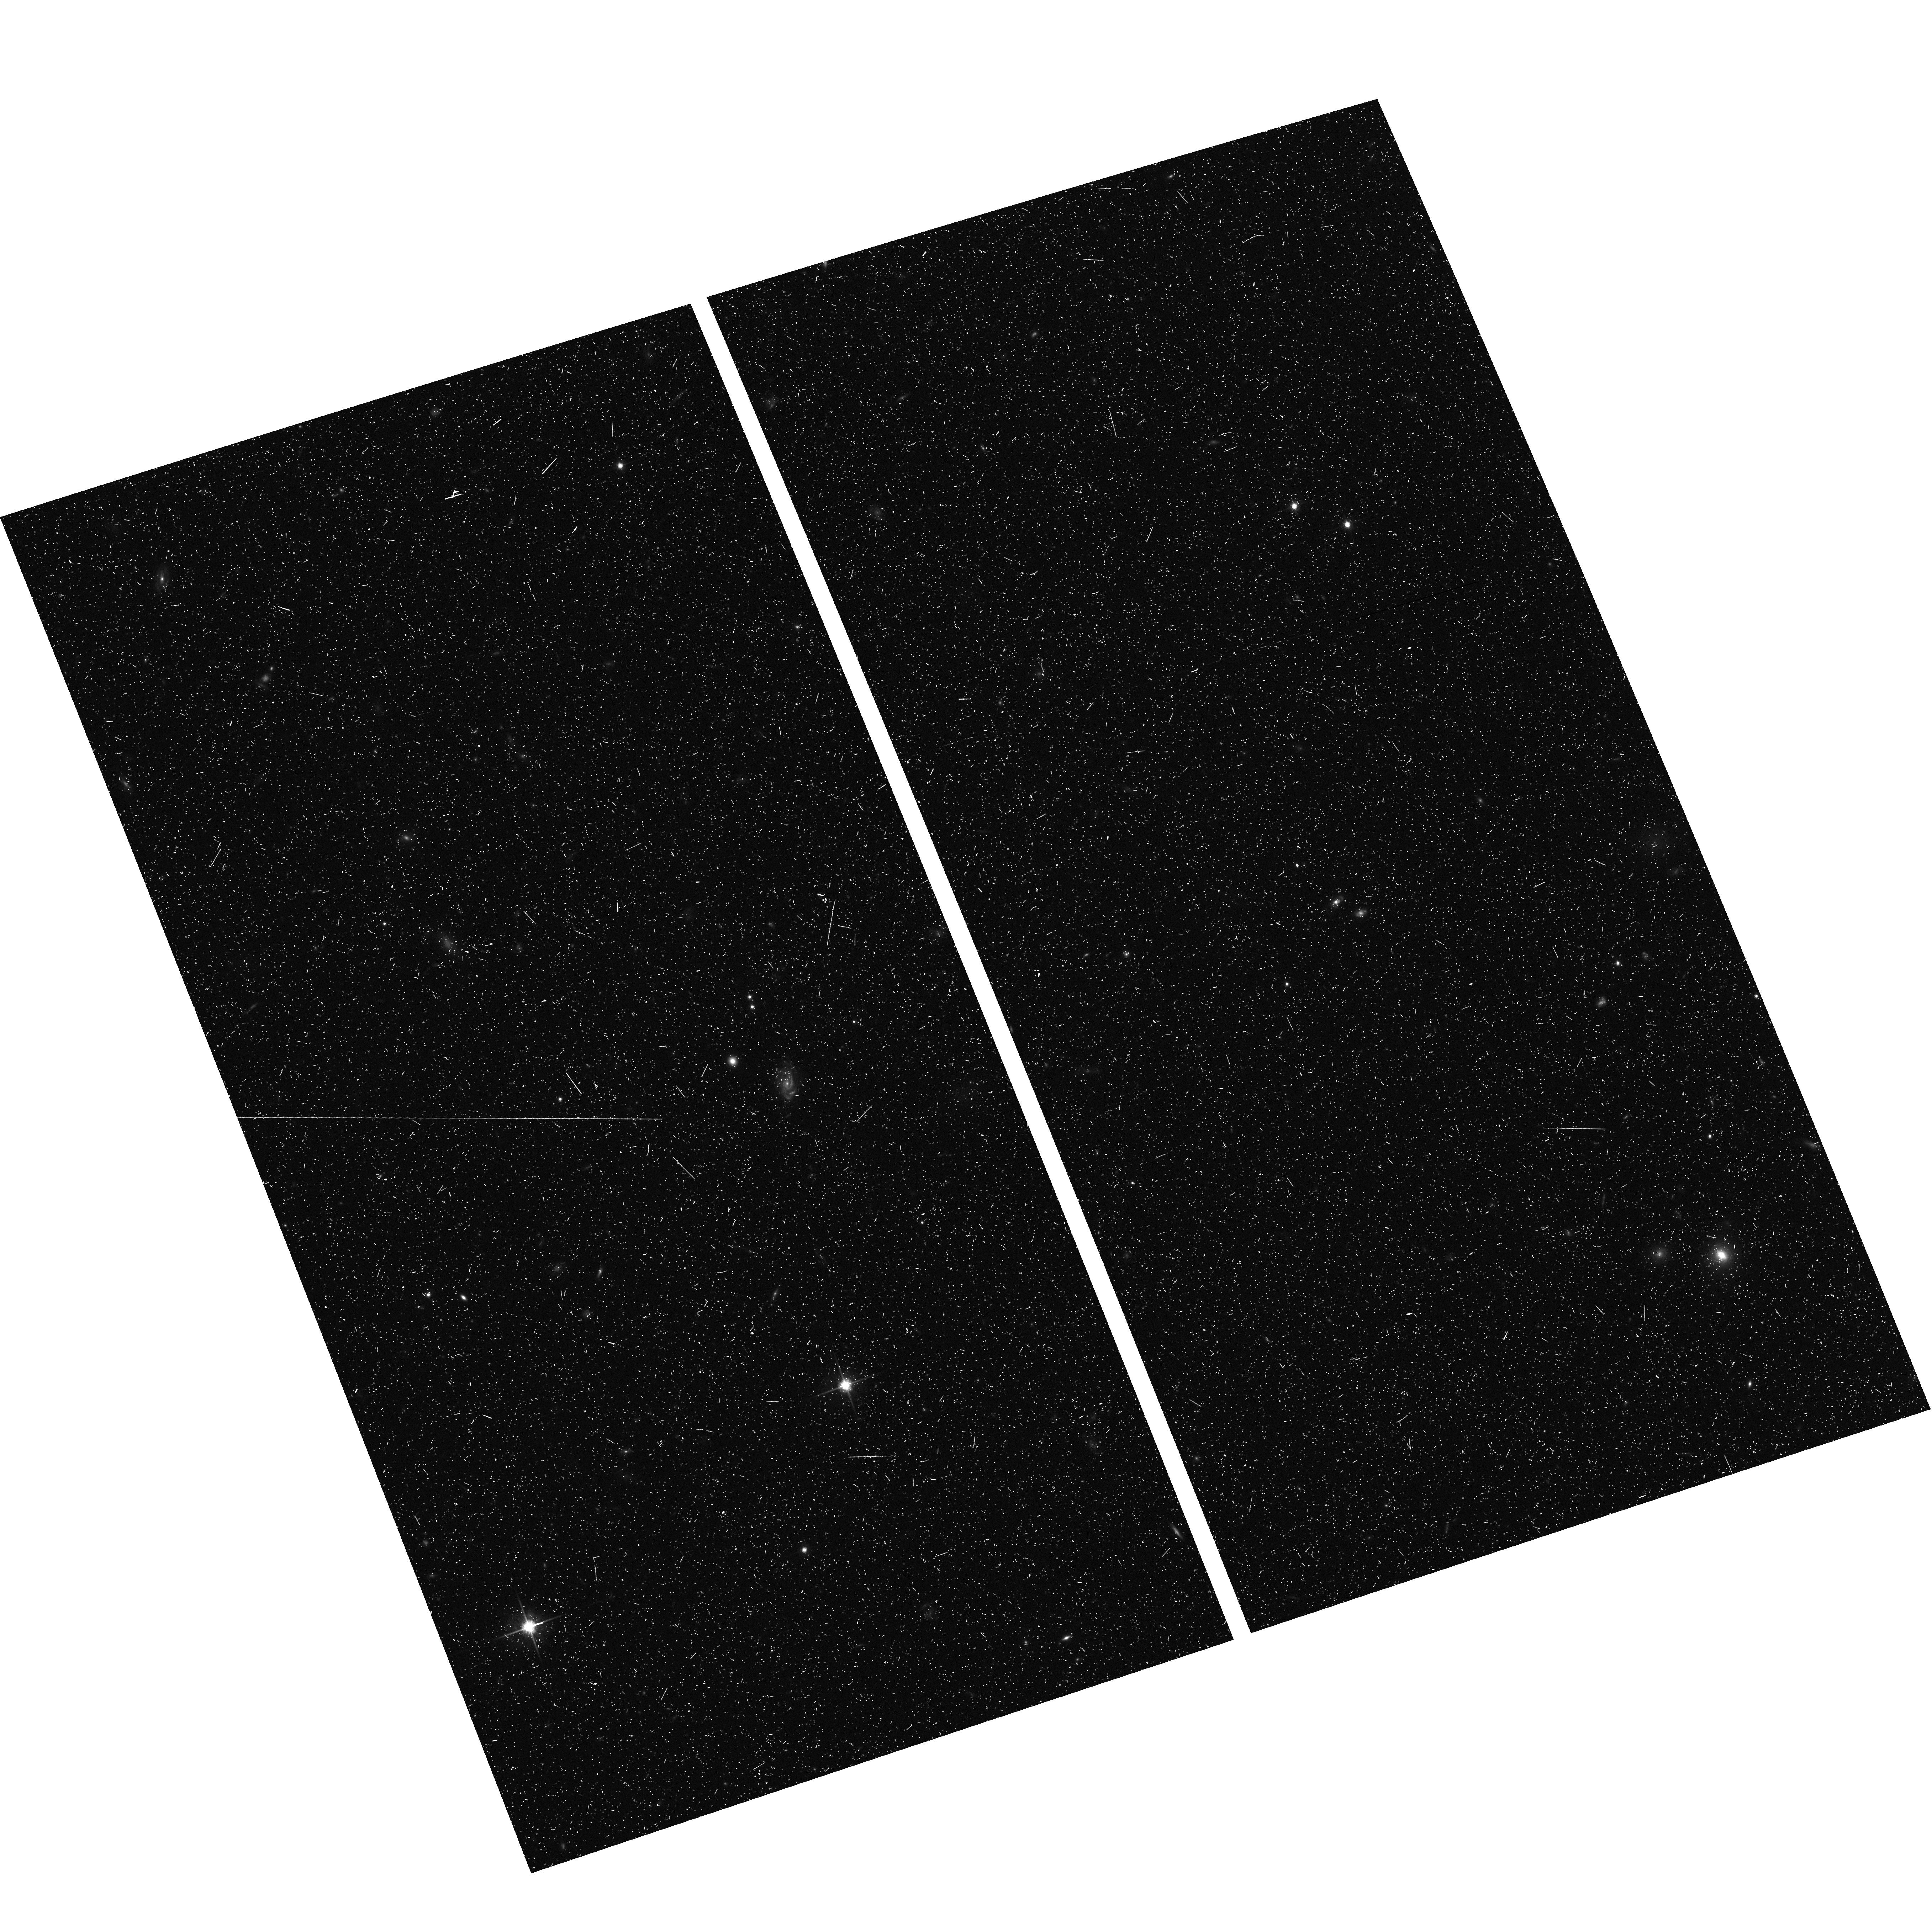
Target: field at RA 195.406°, Dec 27.796°. Instrument: ACS/WFC. Filter: F814W. Exposure: 18 min. Observation ID: hst_12476_13_acs_wfc_f814w_jbrv13

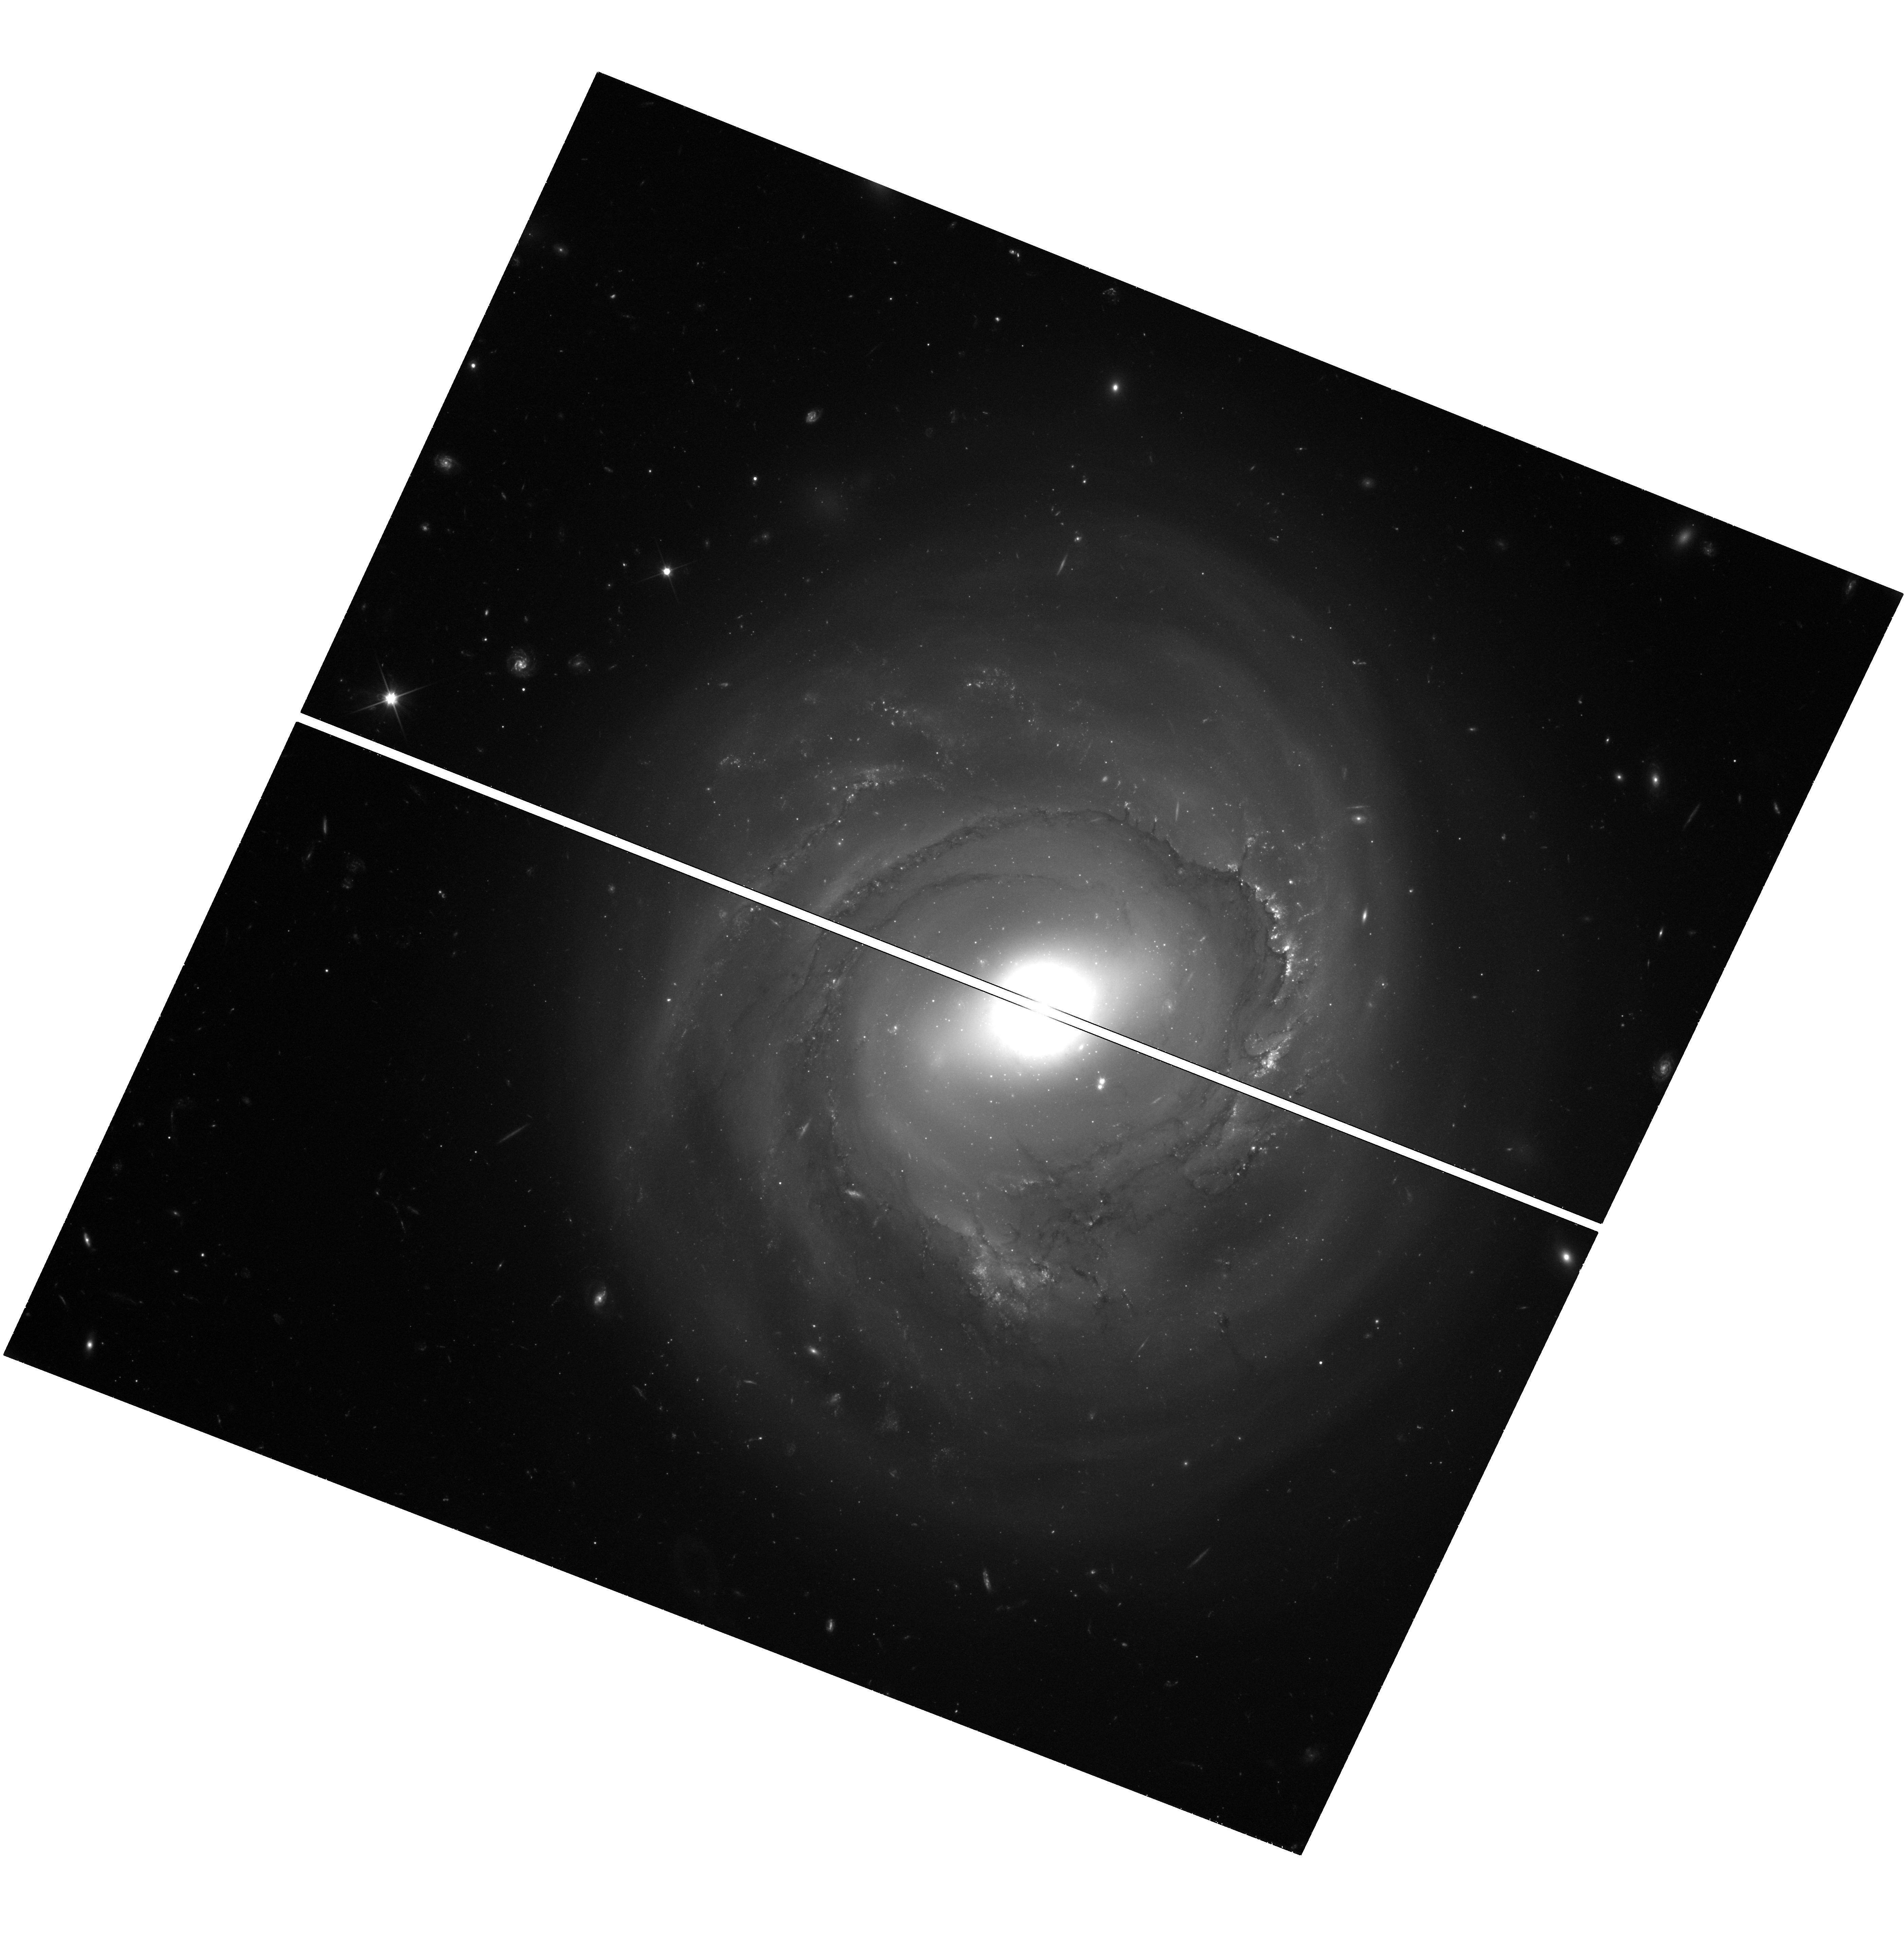
Target: NGC-4921-ORIENT-290. Instrument: WFC3/UVIS. Filter: F350LP. Exposure: 1.4 h. Observation ID: hst_12476_13_wfc3_uvis_f350lp_ibrv13

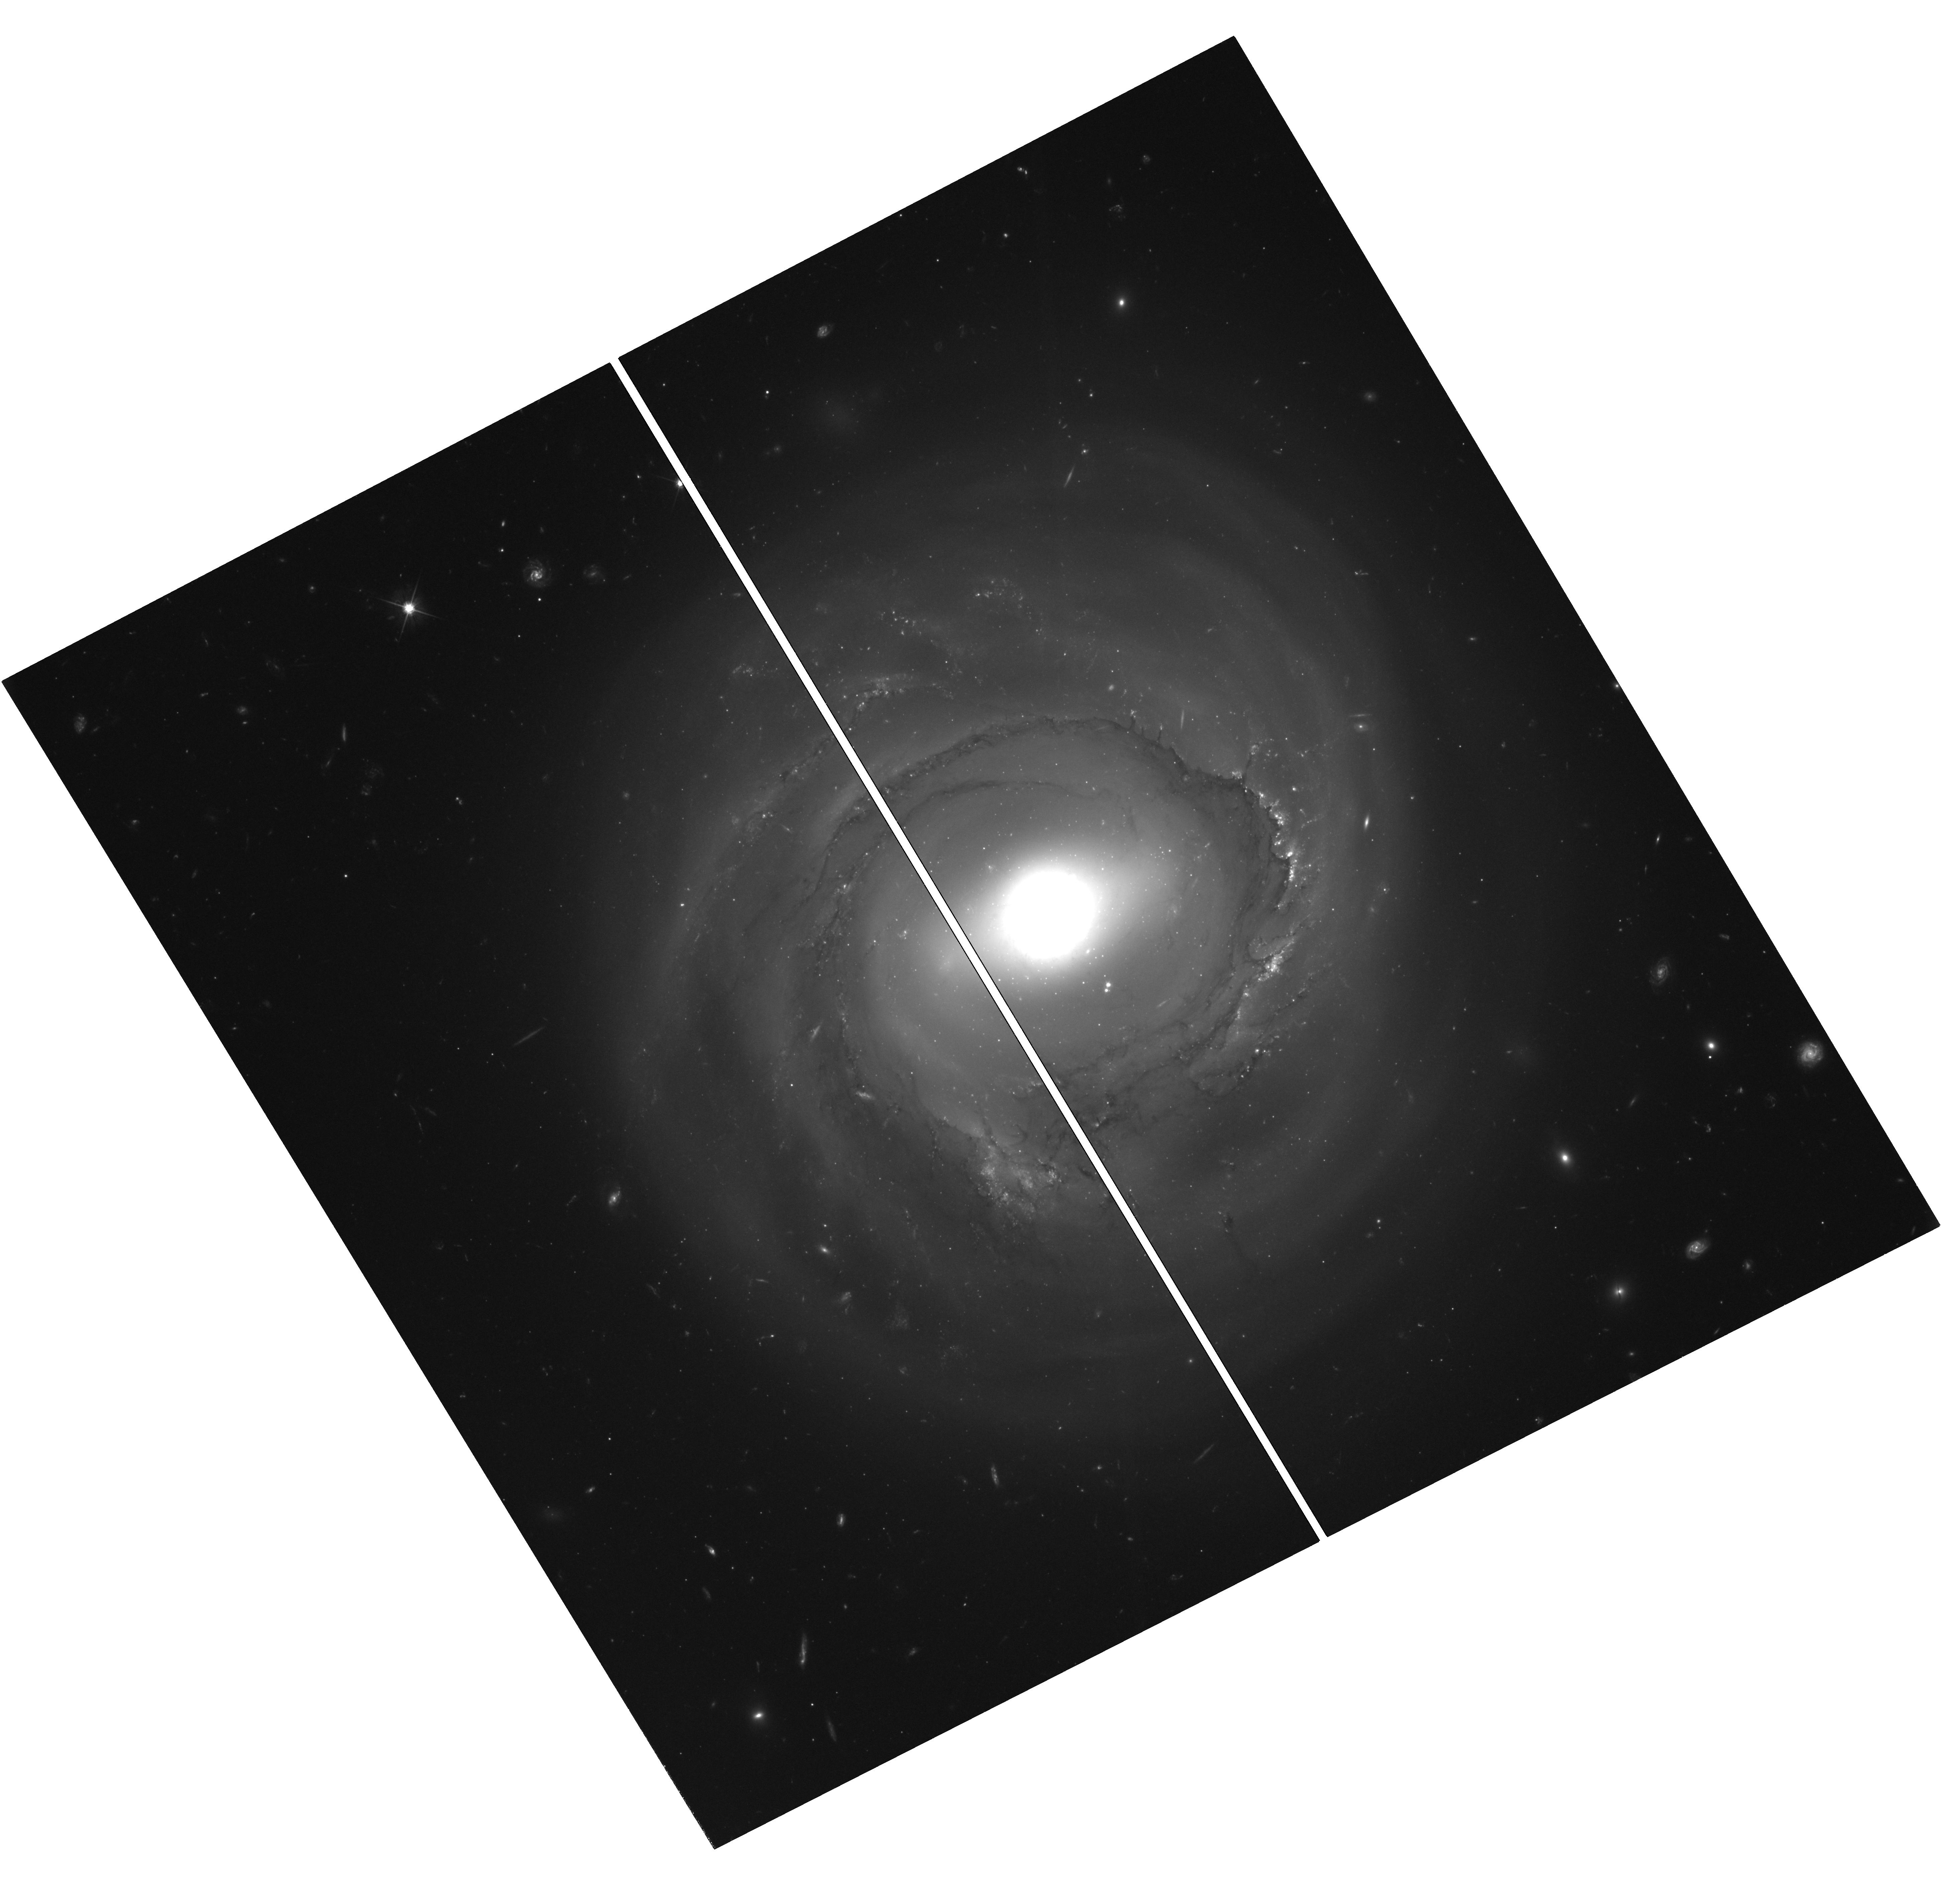
Target: NGC-4921-ORIENT-252.5. Instrument: WFC3/UVIS. Filter: F606W. Exposure: 3.6 h. Observation ID: hst_12476_v2_wfc3_uvis_f606w_ibrvv2

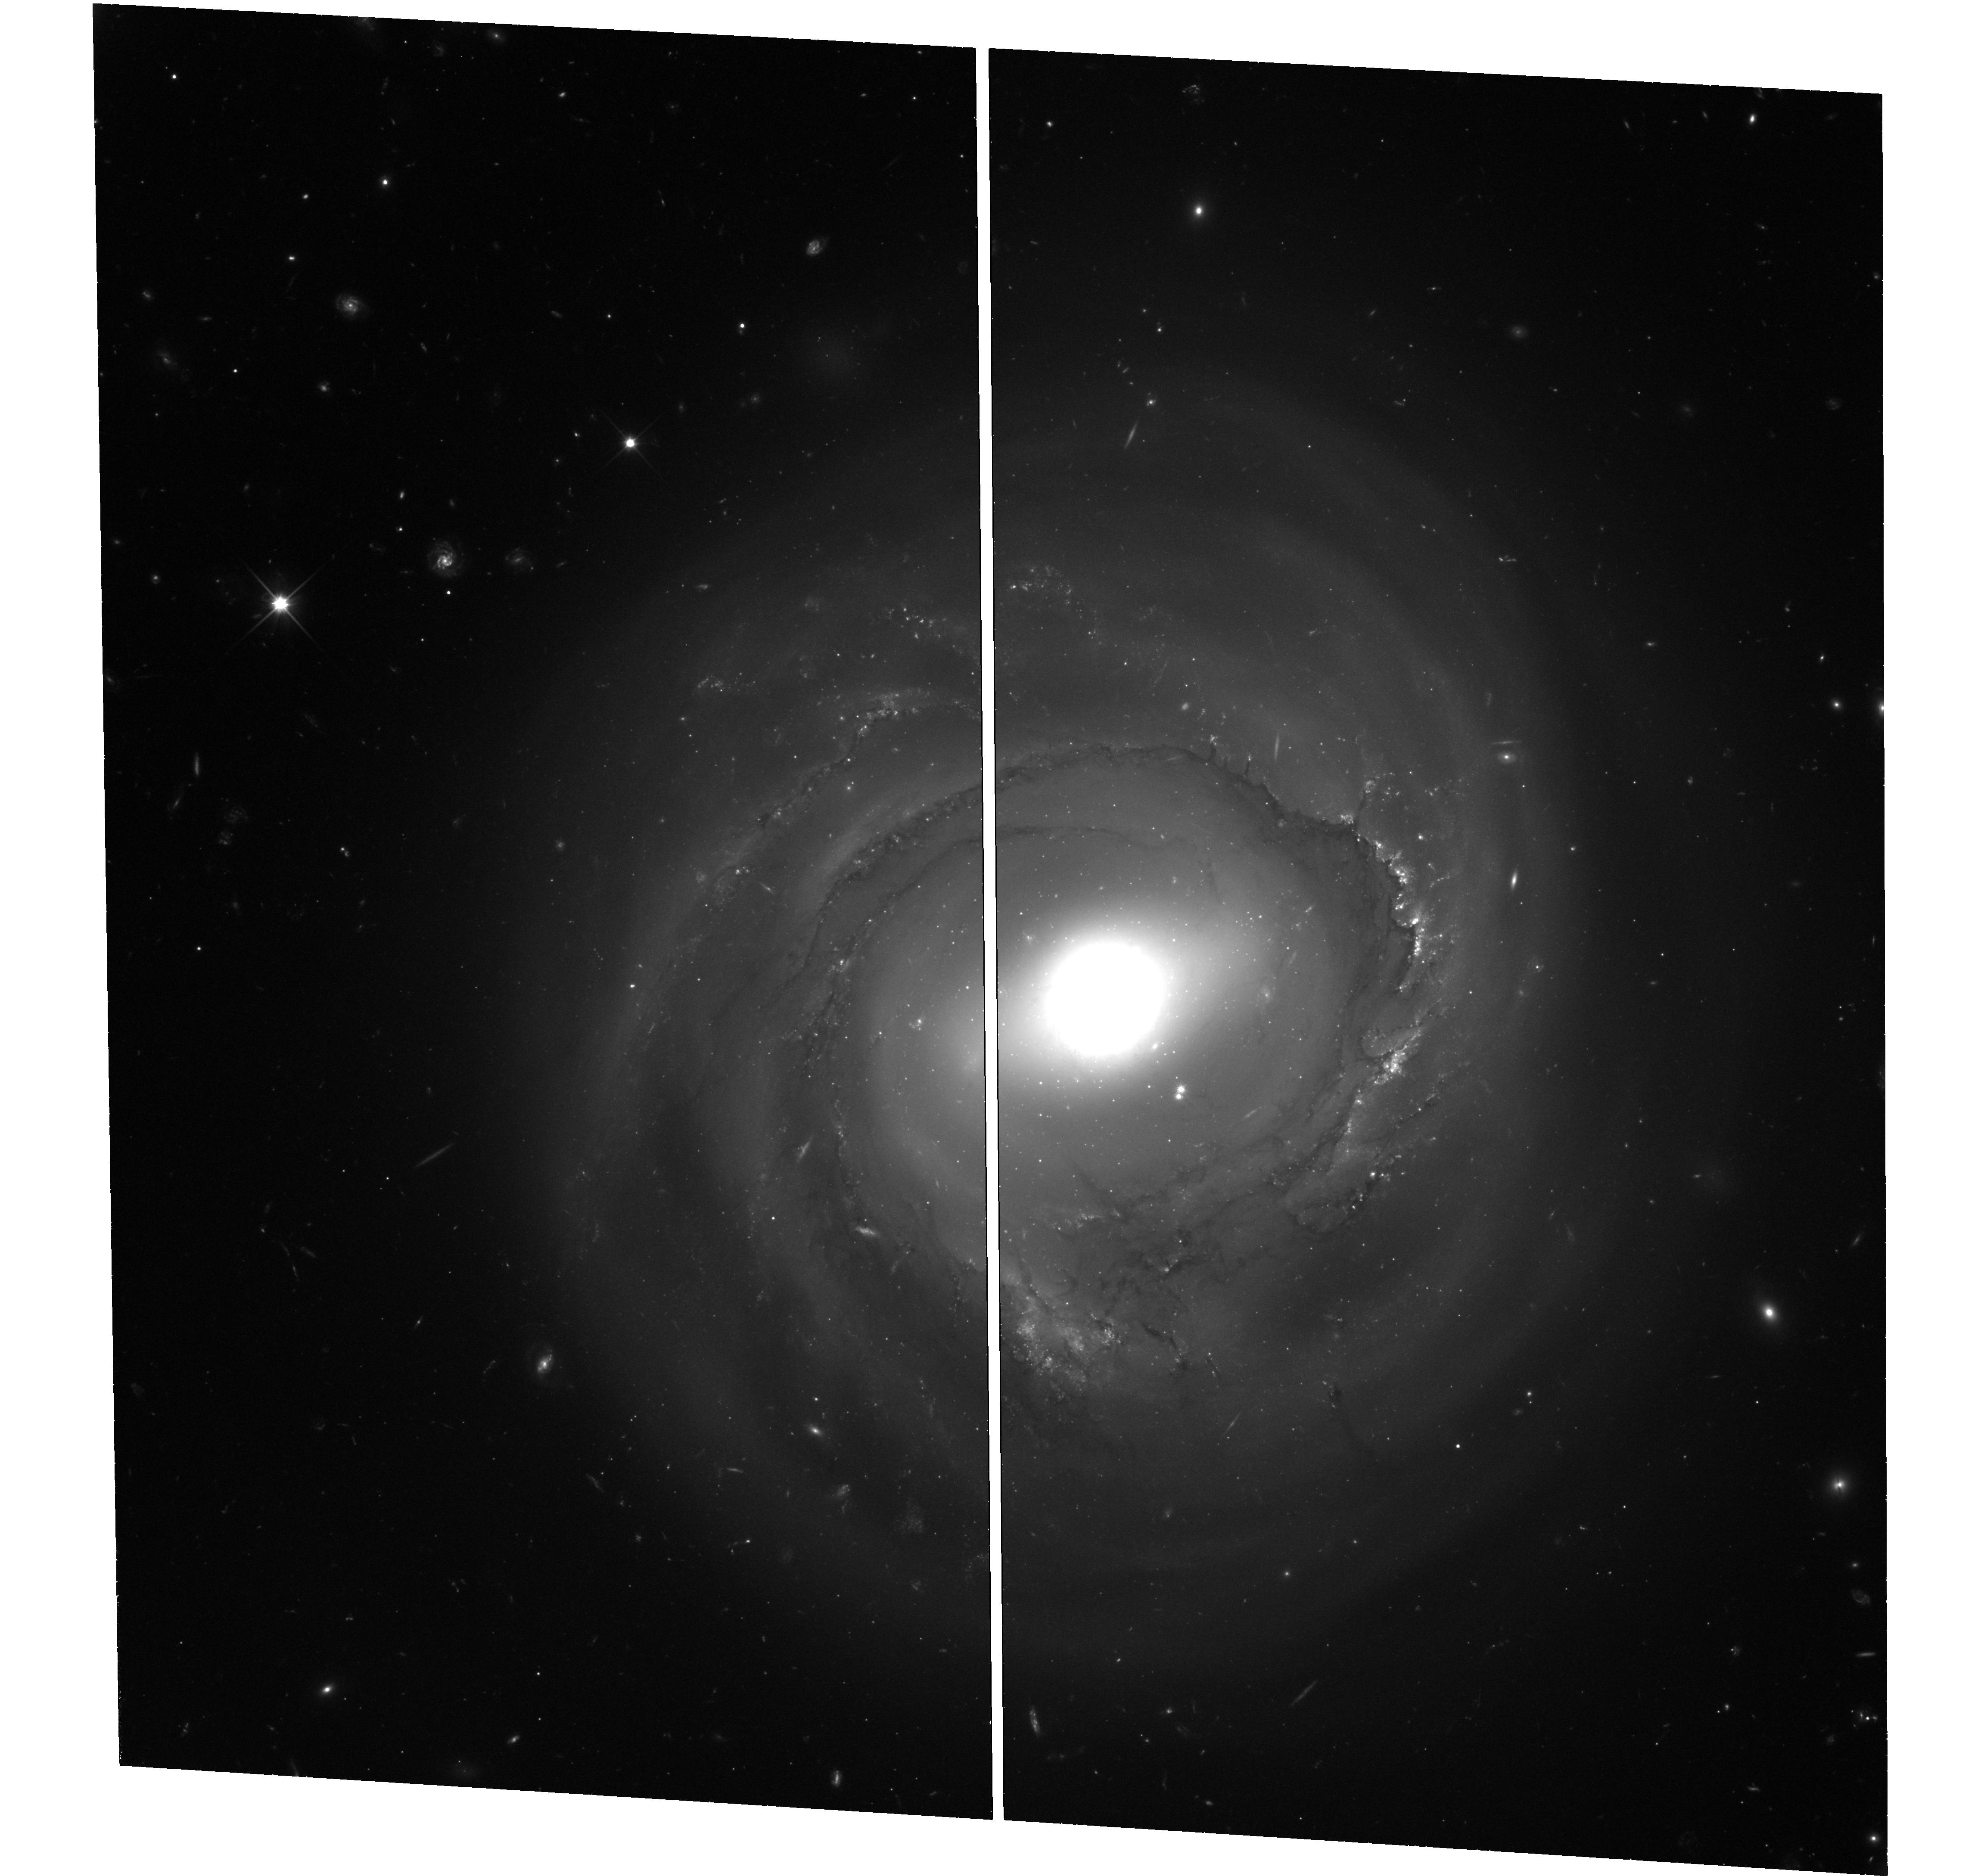
Target: NGC-4921-ORIENT-222. Instrument: WFC3/UVIS. Filter: F350LP. Exposure: 1.3 h. Observation ID: hst_12476_31_wfc3_uvis_f350lp_ibrv31

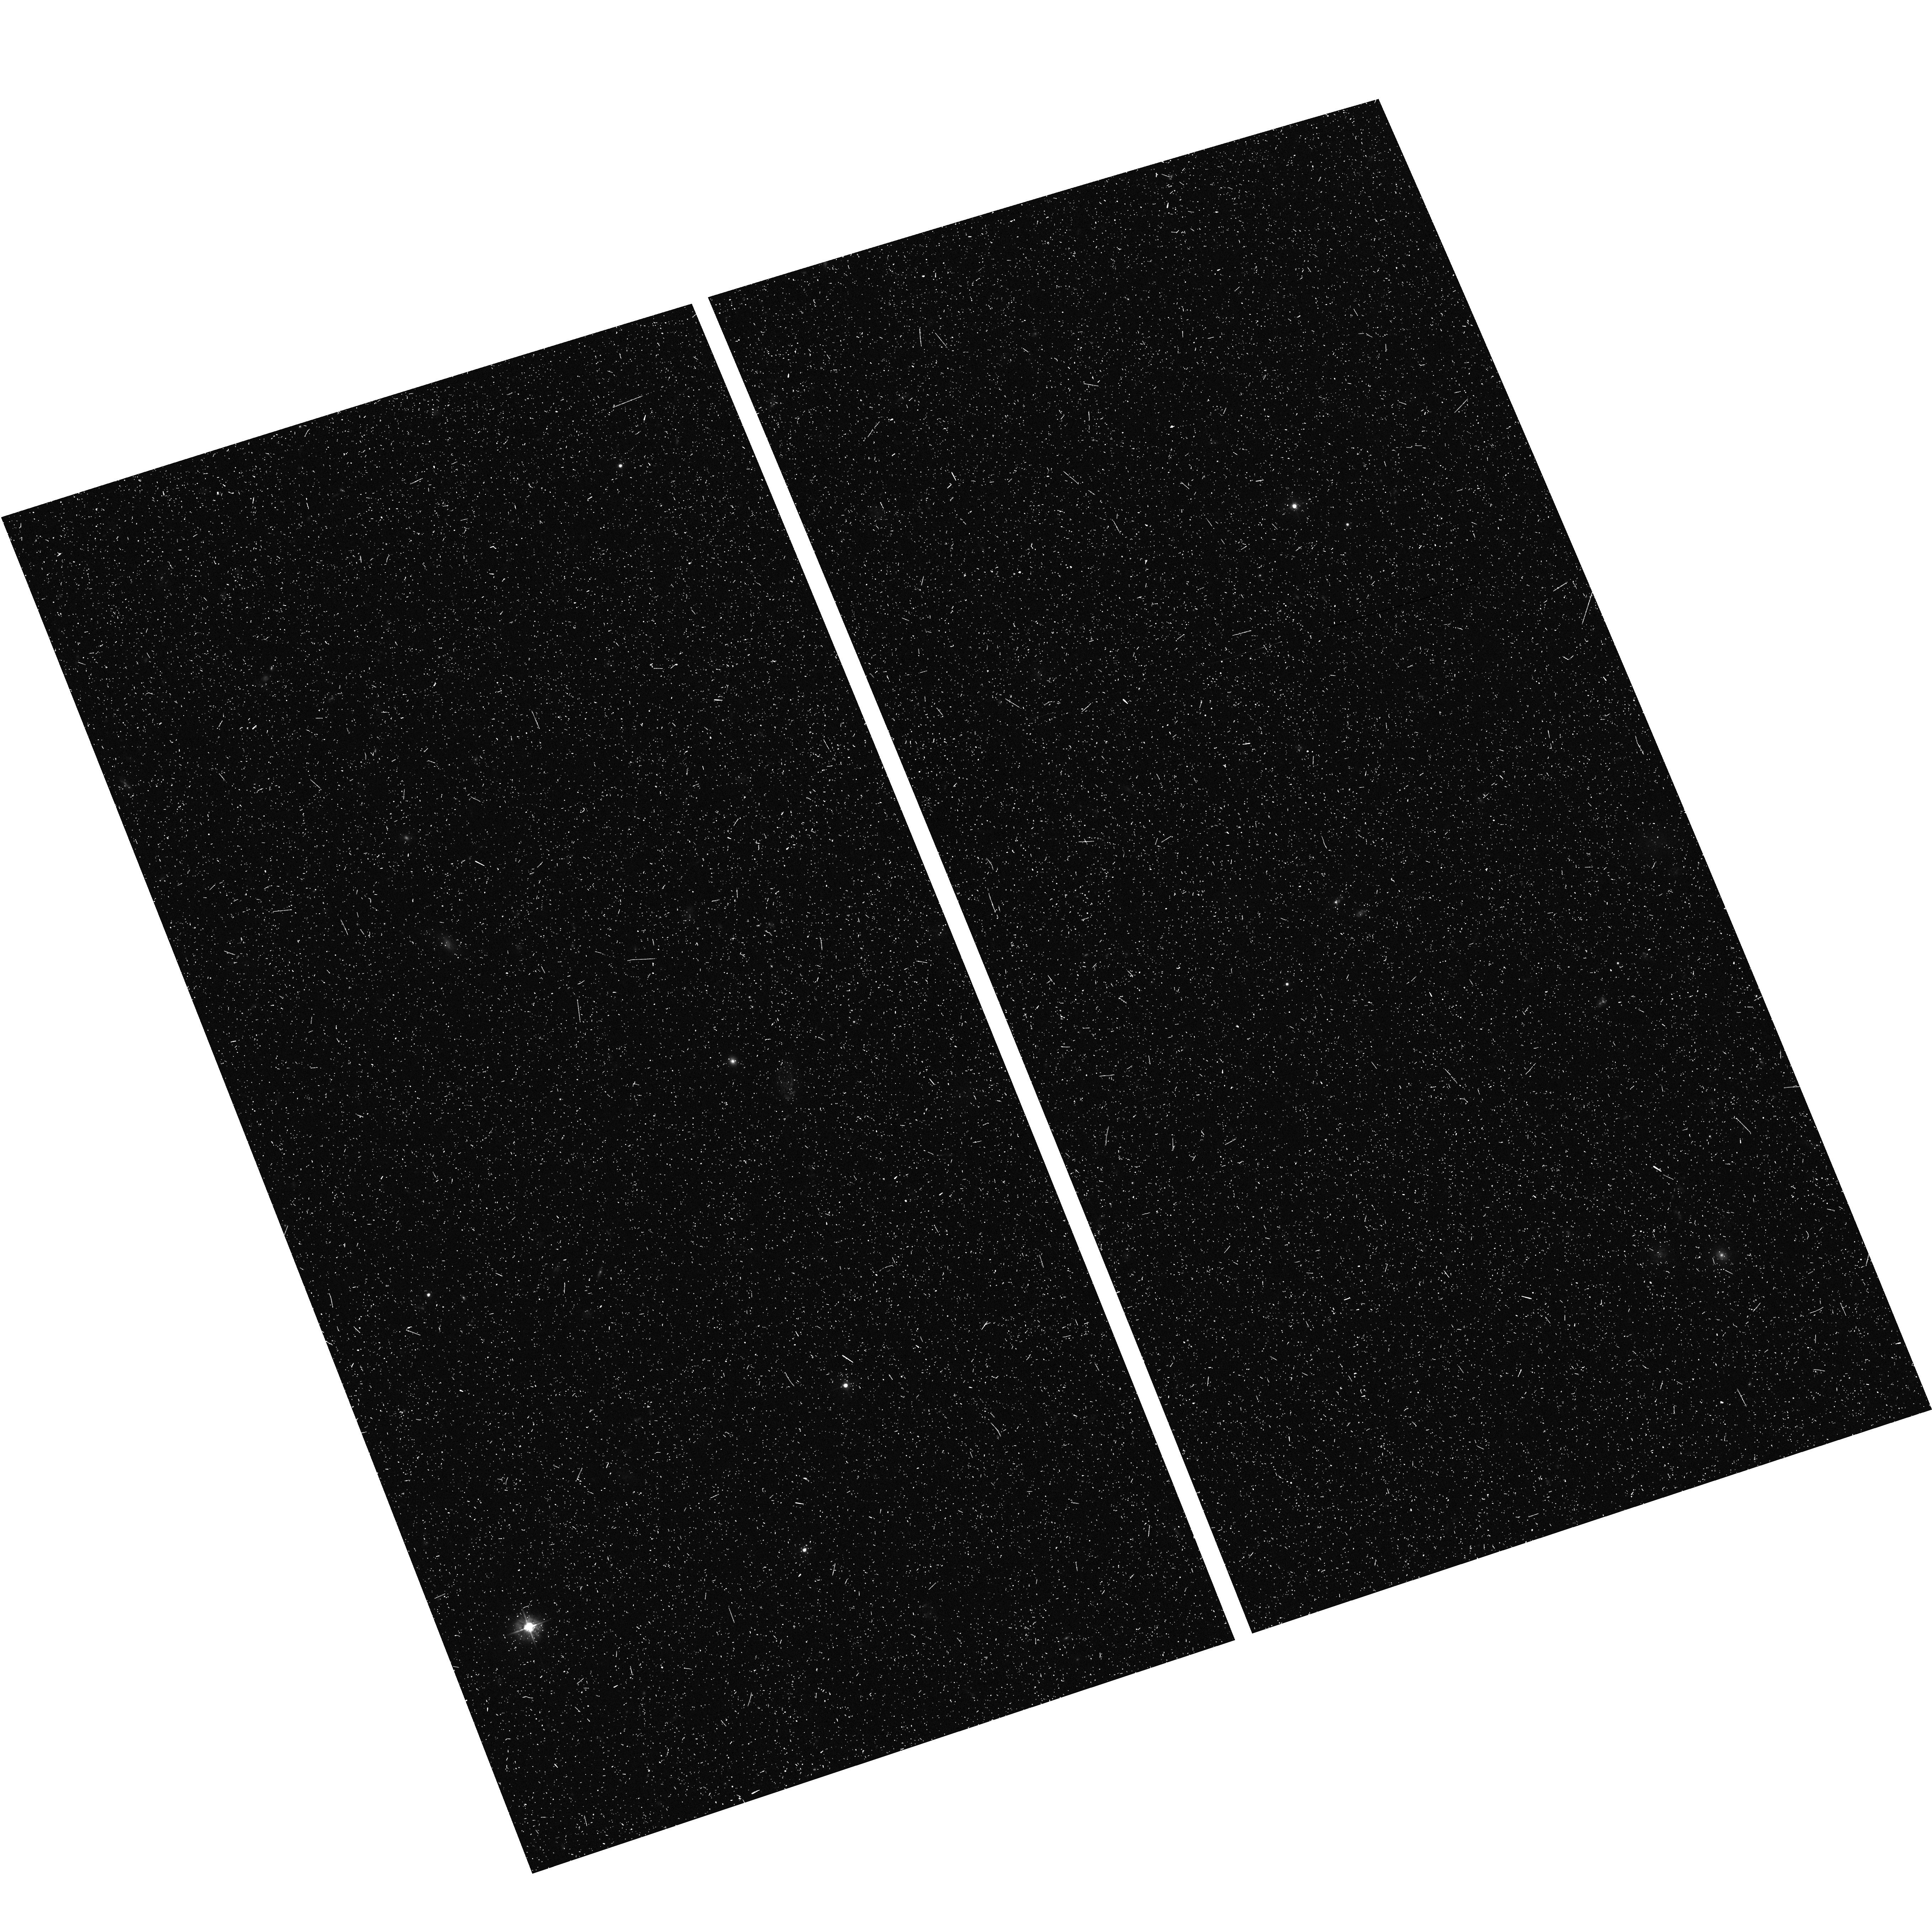
Target: field at RA 195.406°, Dec 27.796°. Instrument: ACS/WFC. Filter: F475W. Exposure: 18 min. Observation ID: hst_12476_14_acs_wfc_f475w_jbrv14

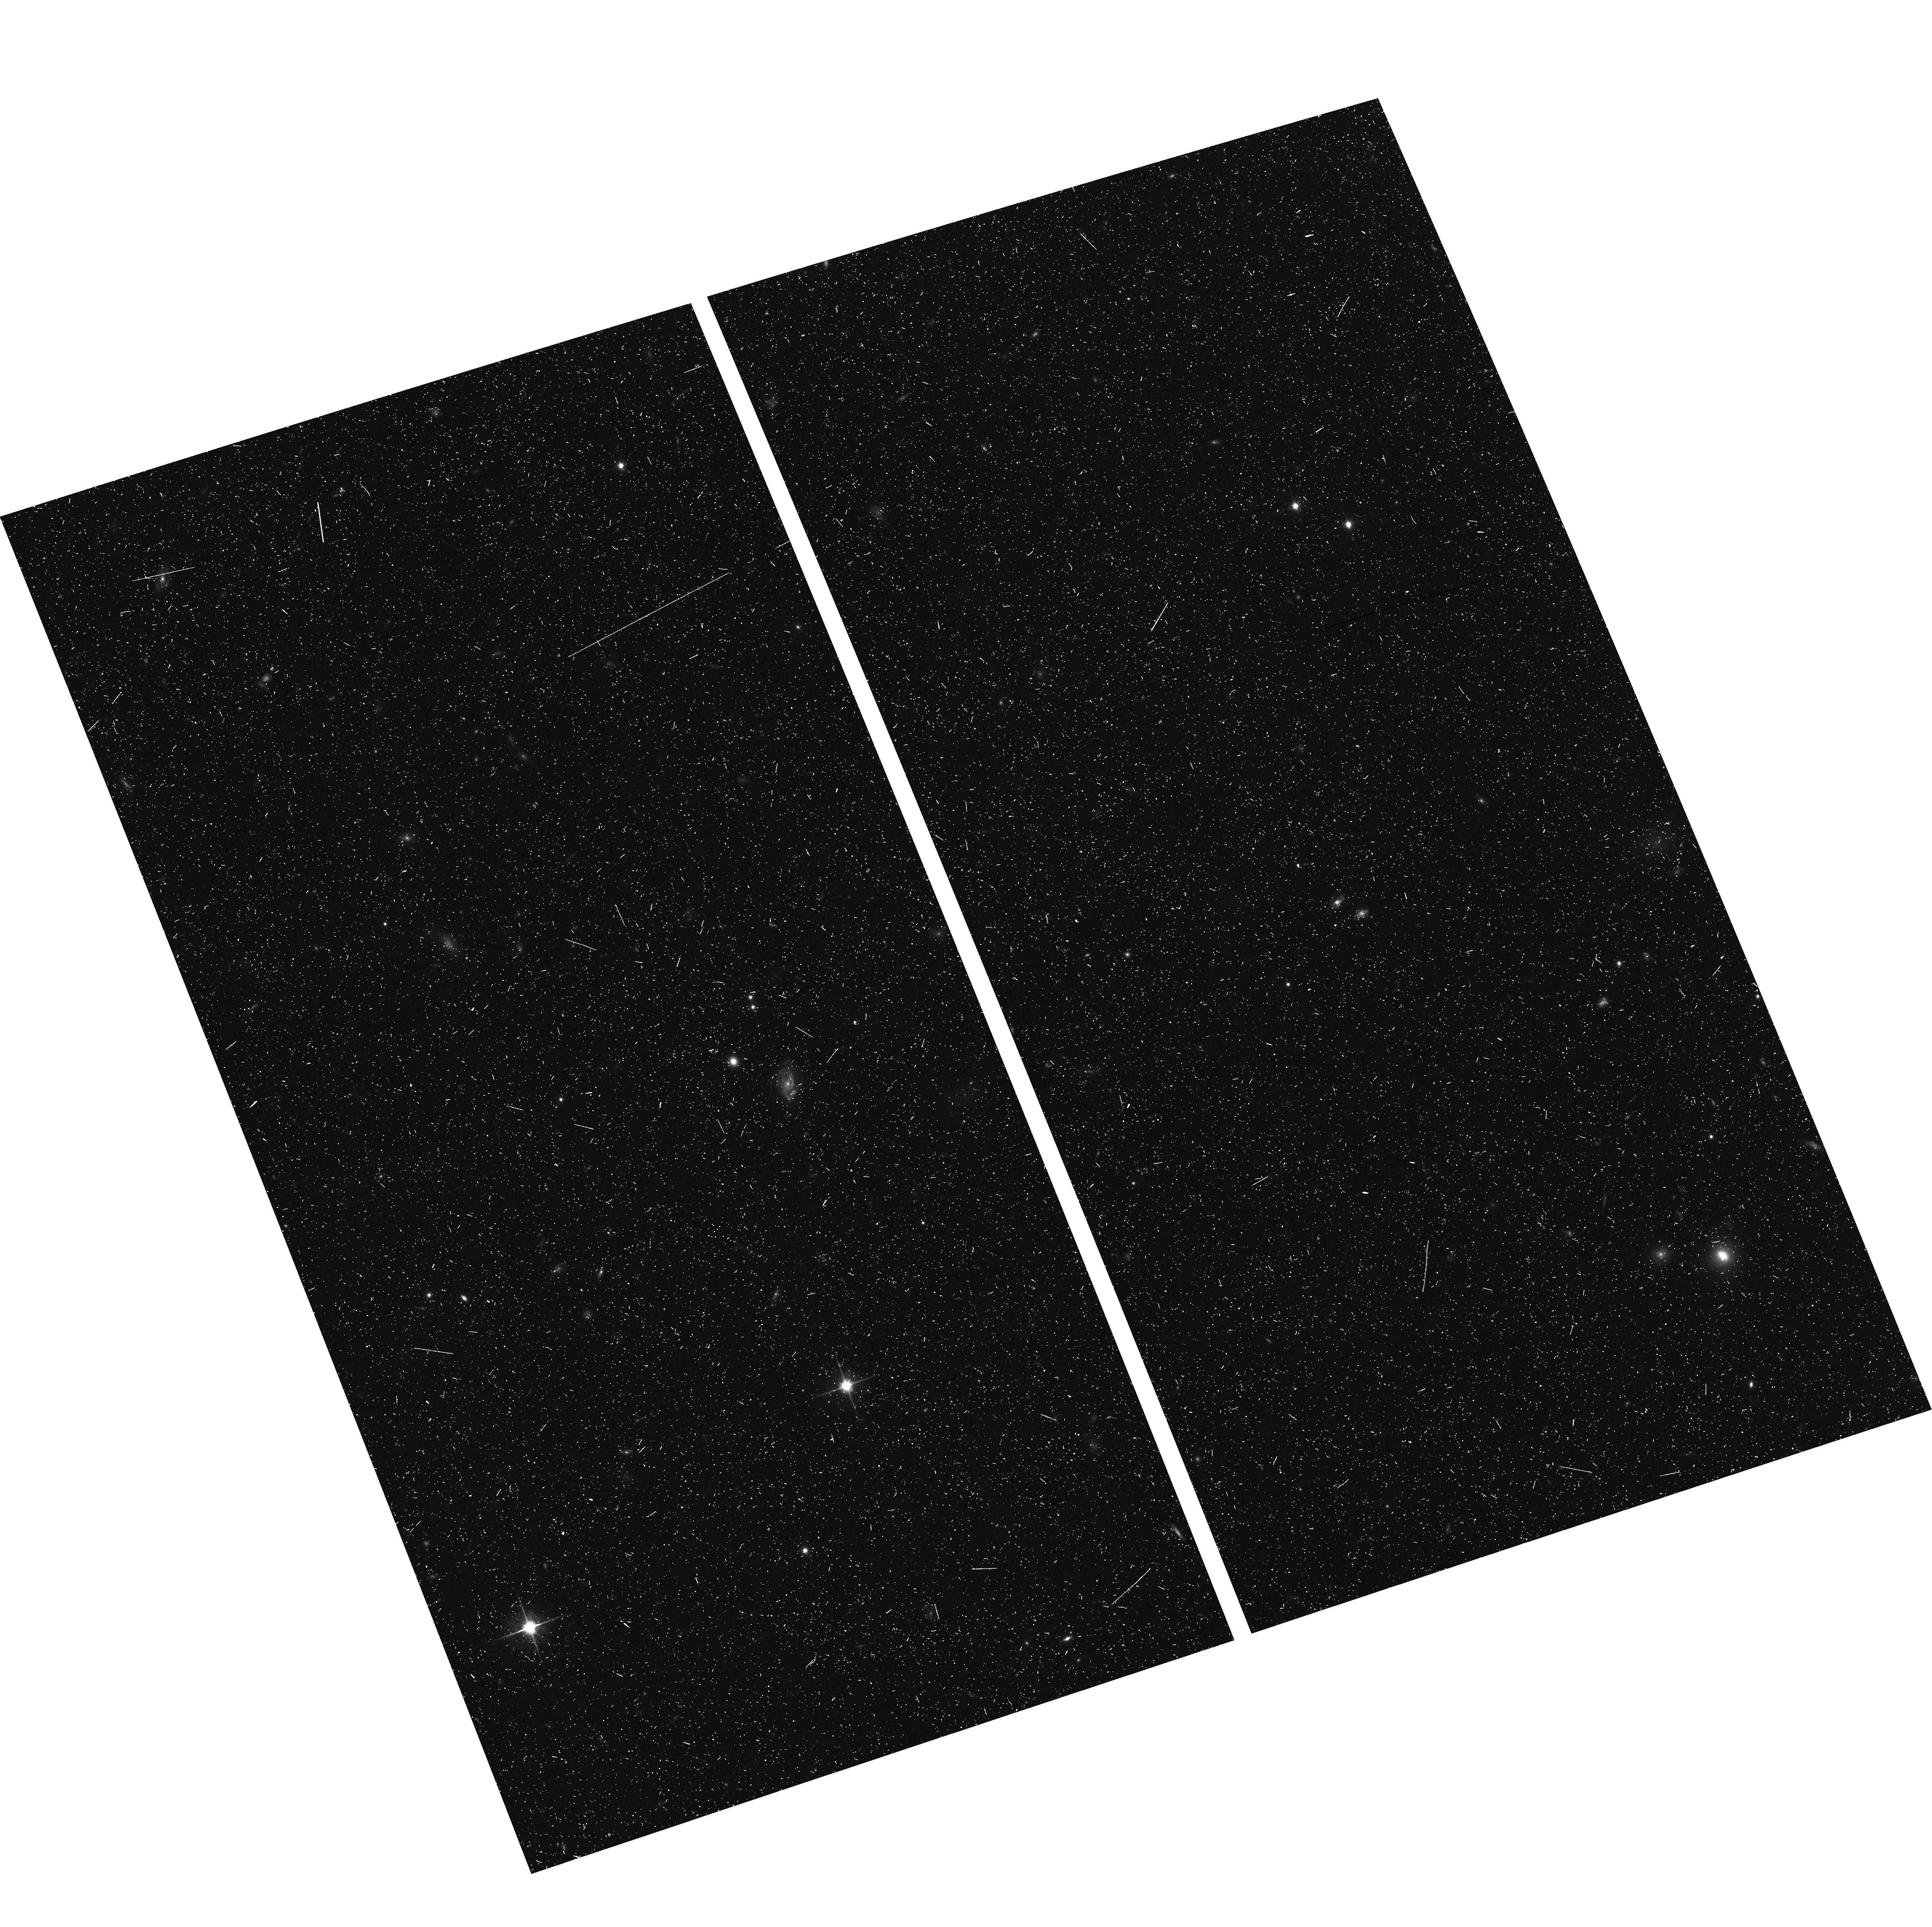
Target: field at RA 195.406°, Dec 27.796°. Instrument: ACS/WFC. Filter: F814W. Exposure: 18 min. Observation ID: hst_12476_v1_acs_wfc_f814w_jbrvv1

Measuring the Hubble Flow Hubble Constant (PI: Cook, Kem)

We propose to use the Wide Field Camera 3 to extend our Cycle 15 program to phase Cepheid variables in a spiral galaxy in the core of the Coma cluster. With an investment of just 34 orbits, we will obtain a Cepheid distance to Coma accurate to 5%. A direct application of the canonical primary distance indicator at 100 Mpc will measure the far-field Hubble constant free of many of the systematic uncertainties which beset current determinations relying on secondary indicators. Establishing the far-field Hubble constant with Cepheids will provide one of the strongest links in the extragalactic distance scale and will robustly calibrate the fiducial fundamental plane of elliptical galaxies and type Ia supernovae. From five epochs prior to ACS failure in Cycle 15, our WFC observations of NGC4921 in Coma produced at least 50 Cepheid candidates with S/N=5 to 10 or better and periods of 40d to 70d. Efficient phasing of these and discovery of additional Cepheids can be done with 12 epochs of observations with WFC3, optimally spaced for long-period Cepheids. The better spatial sampling of WFC3 will improve on our already robust detections and the F350LP filter allows a dramatic reduction in the required observing time. We will supplement these data with two additional F606W (wide-V) epochs to tie in with and leverage our Cycle 15 data to obtain accurate mean magnitudes in standard bandpasses.